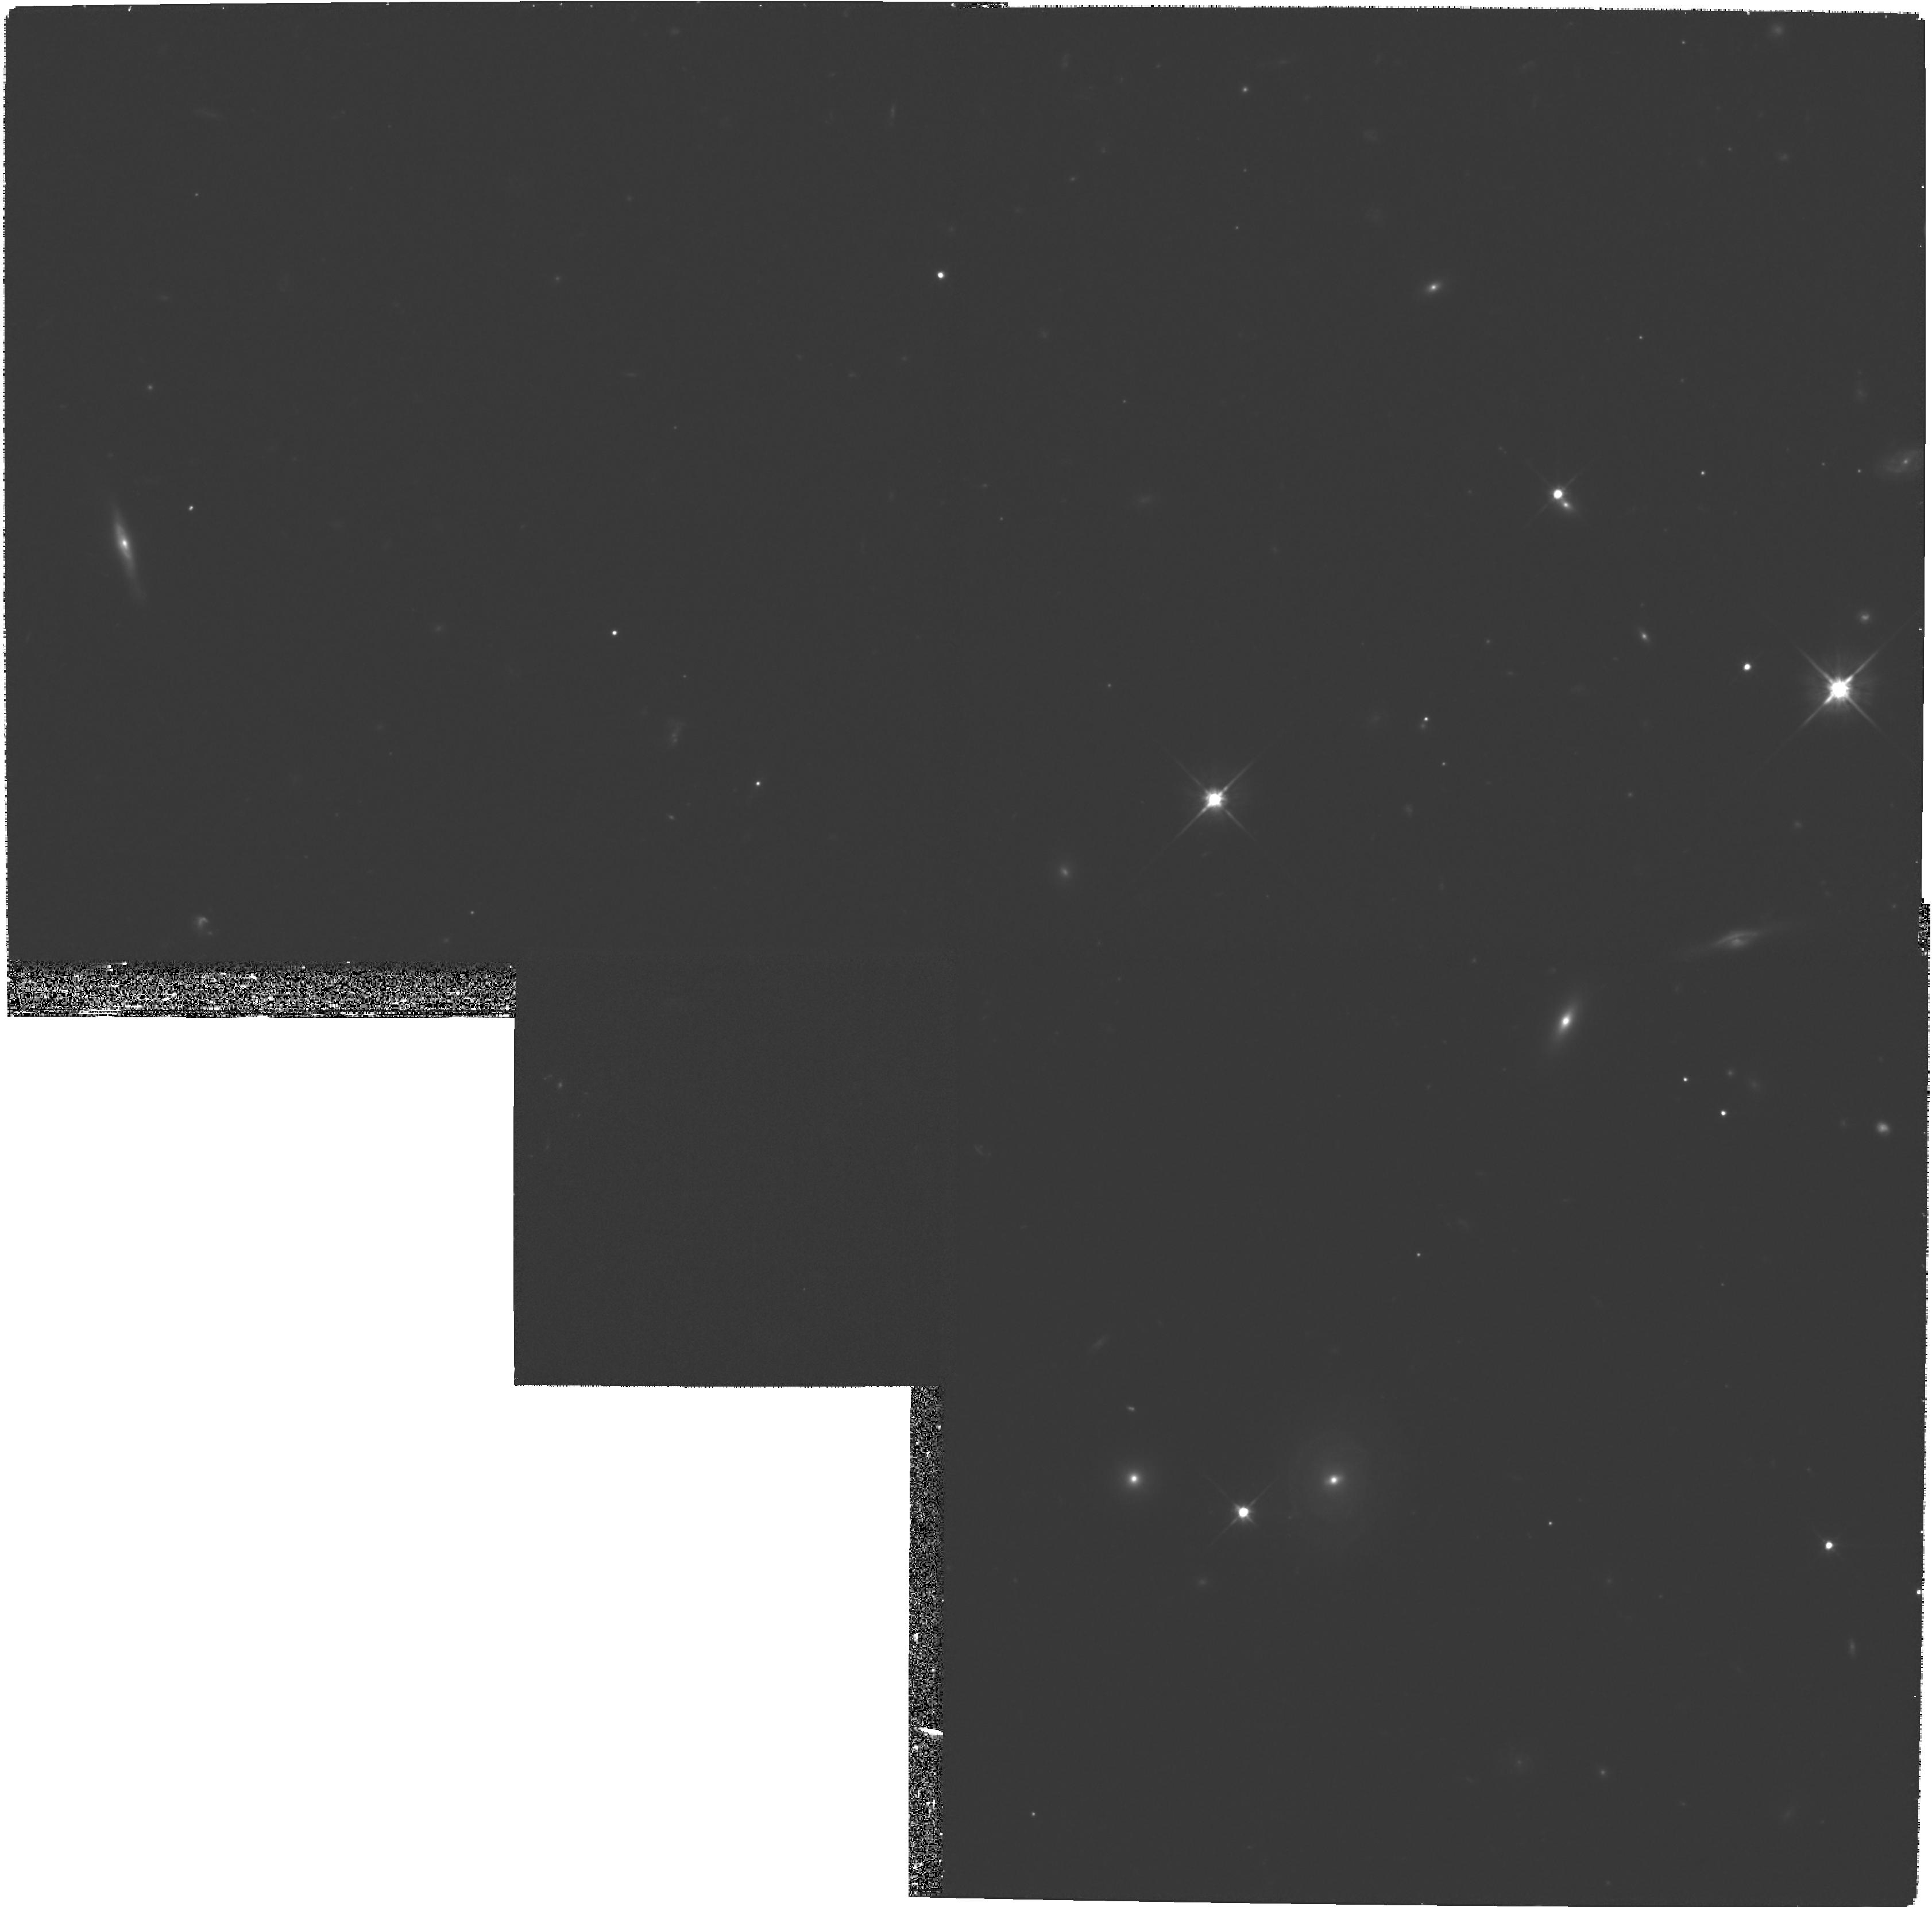
Target: OBJ-143823-033248-POS6. Instrument: WFPC2/PC. Filter: F702W. Exposure: 1.3 h. Observation ID: hst_9132_06_wfpc2_pc_f702w_u6cf06

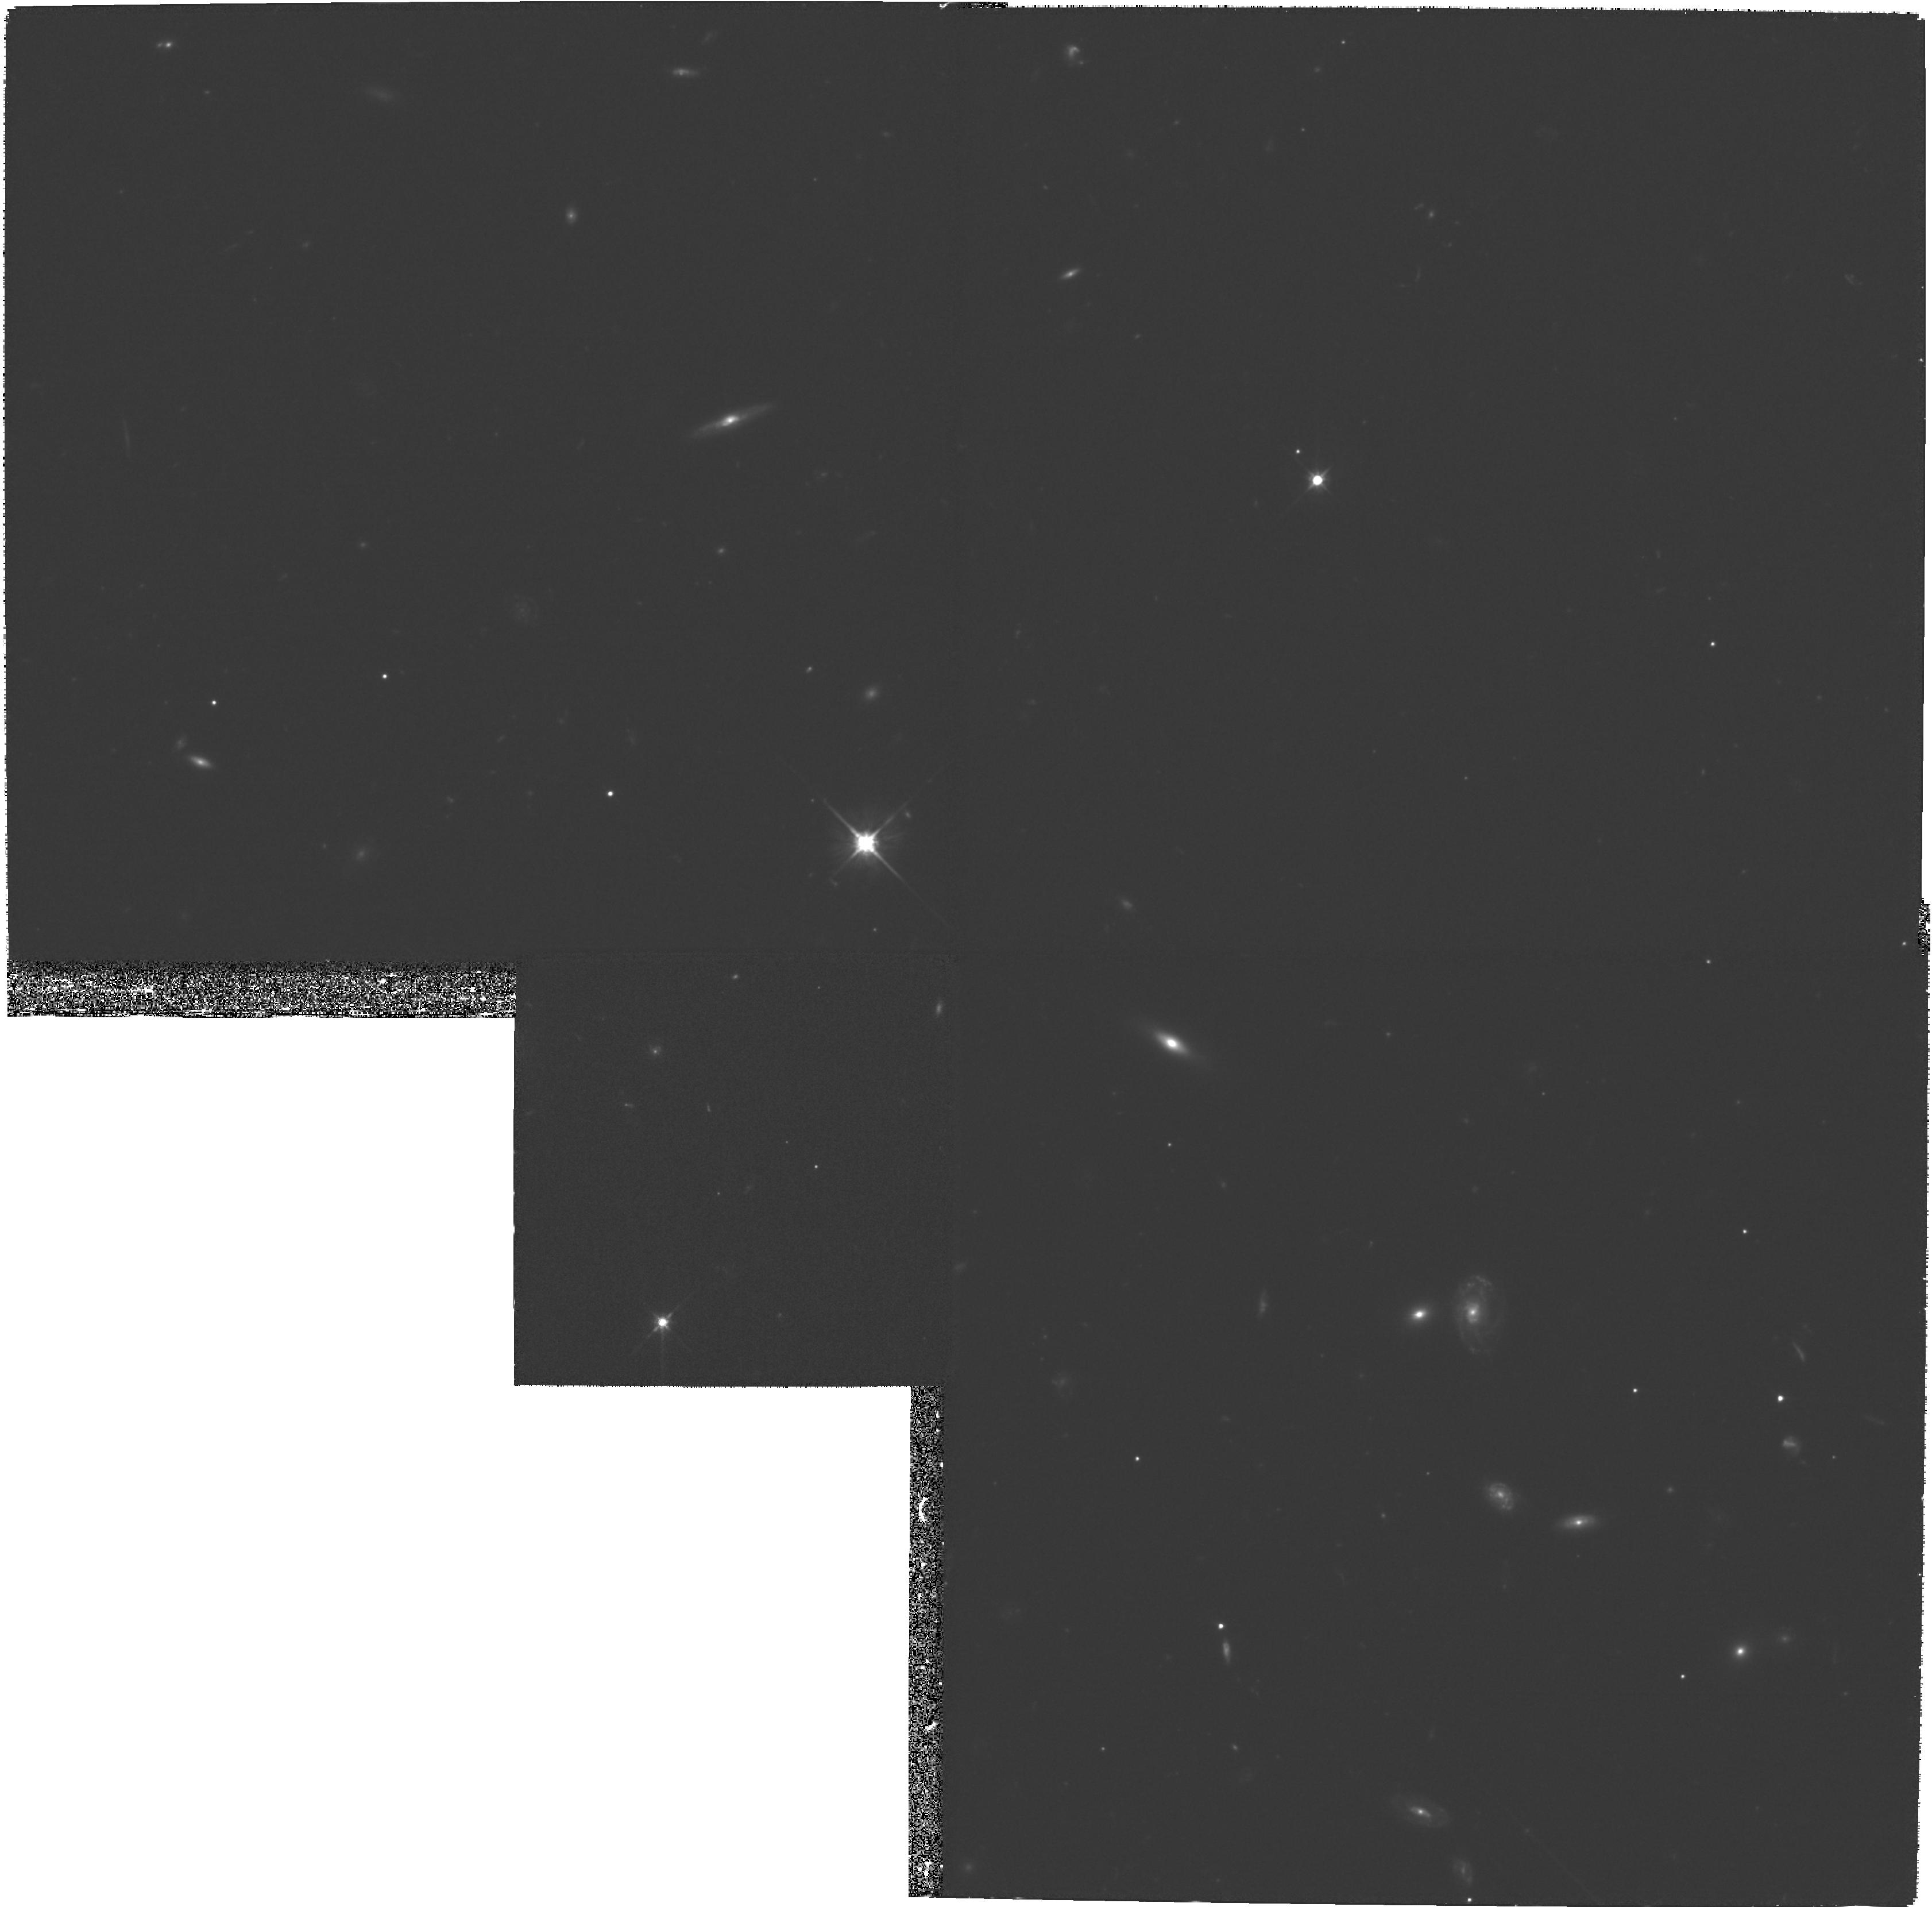
Target: OBJ-143823-033248-POS5. Instrument: WFPC2/PC. Filter: F702W. Exposure: 1.3 h. Observation ID: hst_9132_05_wfpc2_pc_f702w_u6cf05

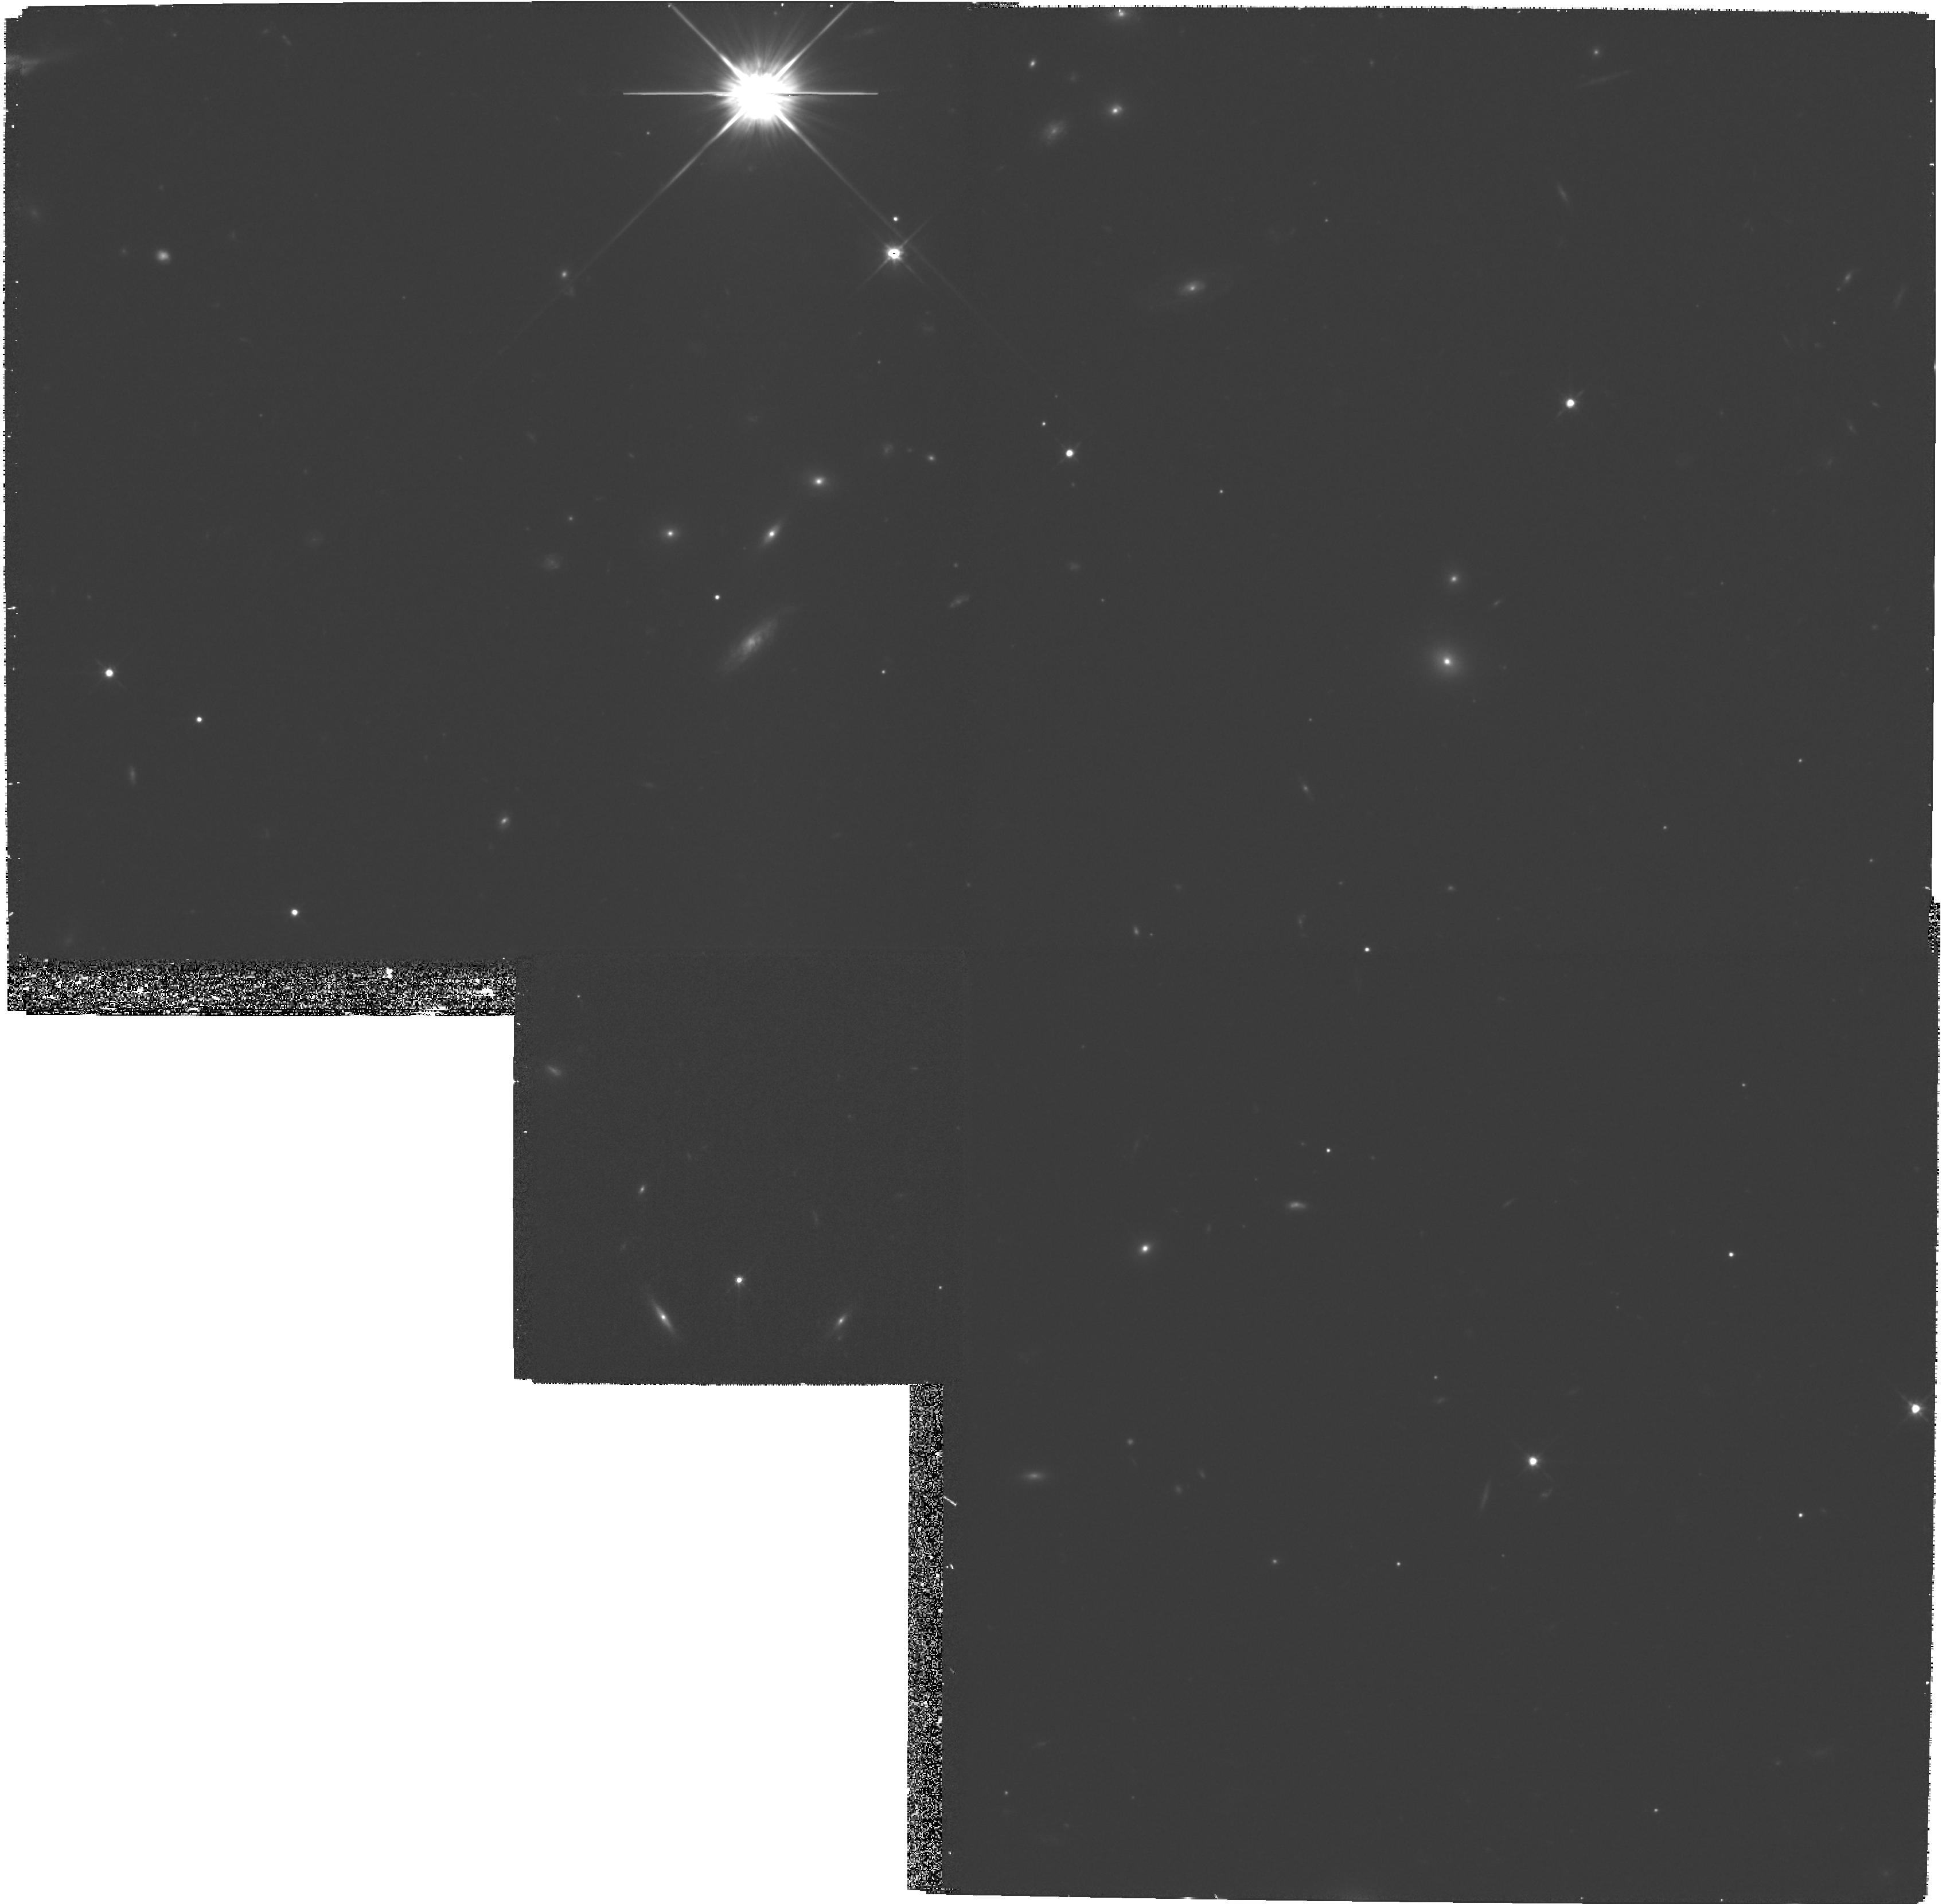
Target: OBJ-143823-033248-POS1. Instrument: WFPC2/PC. Filter: F702W. Exposure: 1.3 h. Observation ID: hst_9132_01_wfpc2_pc_f702w_u6cf01

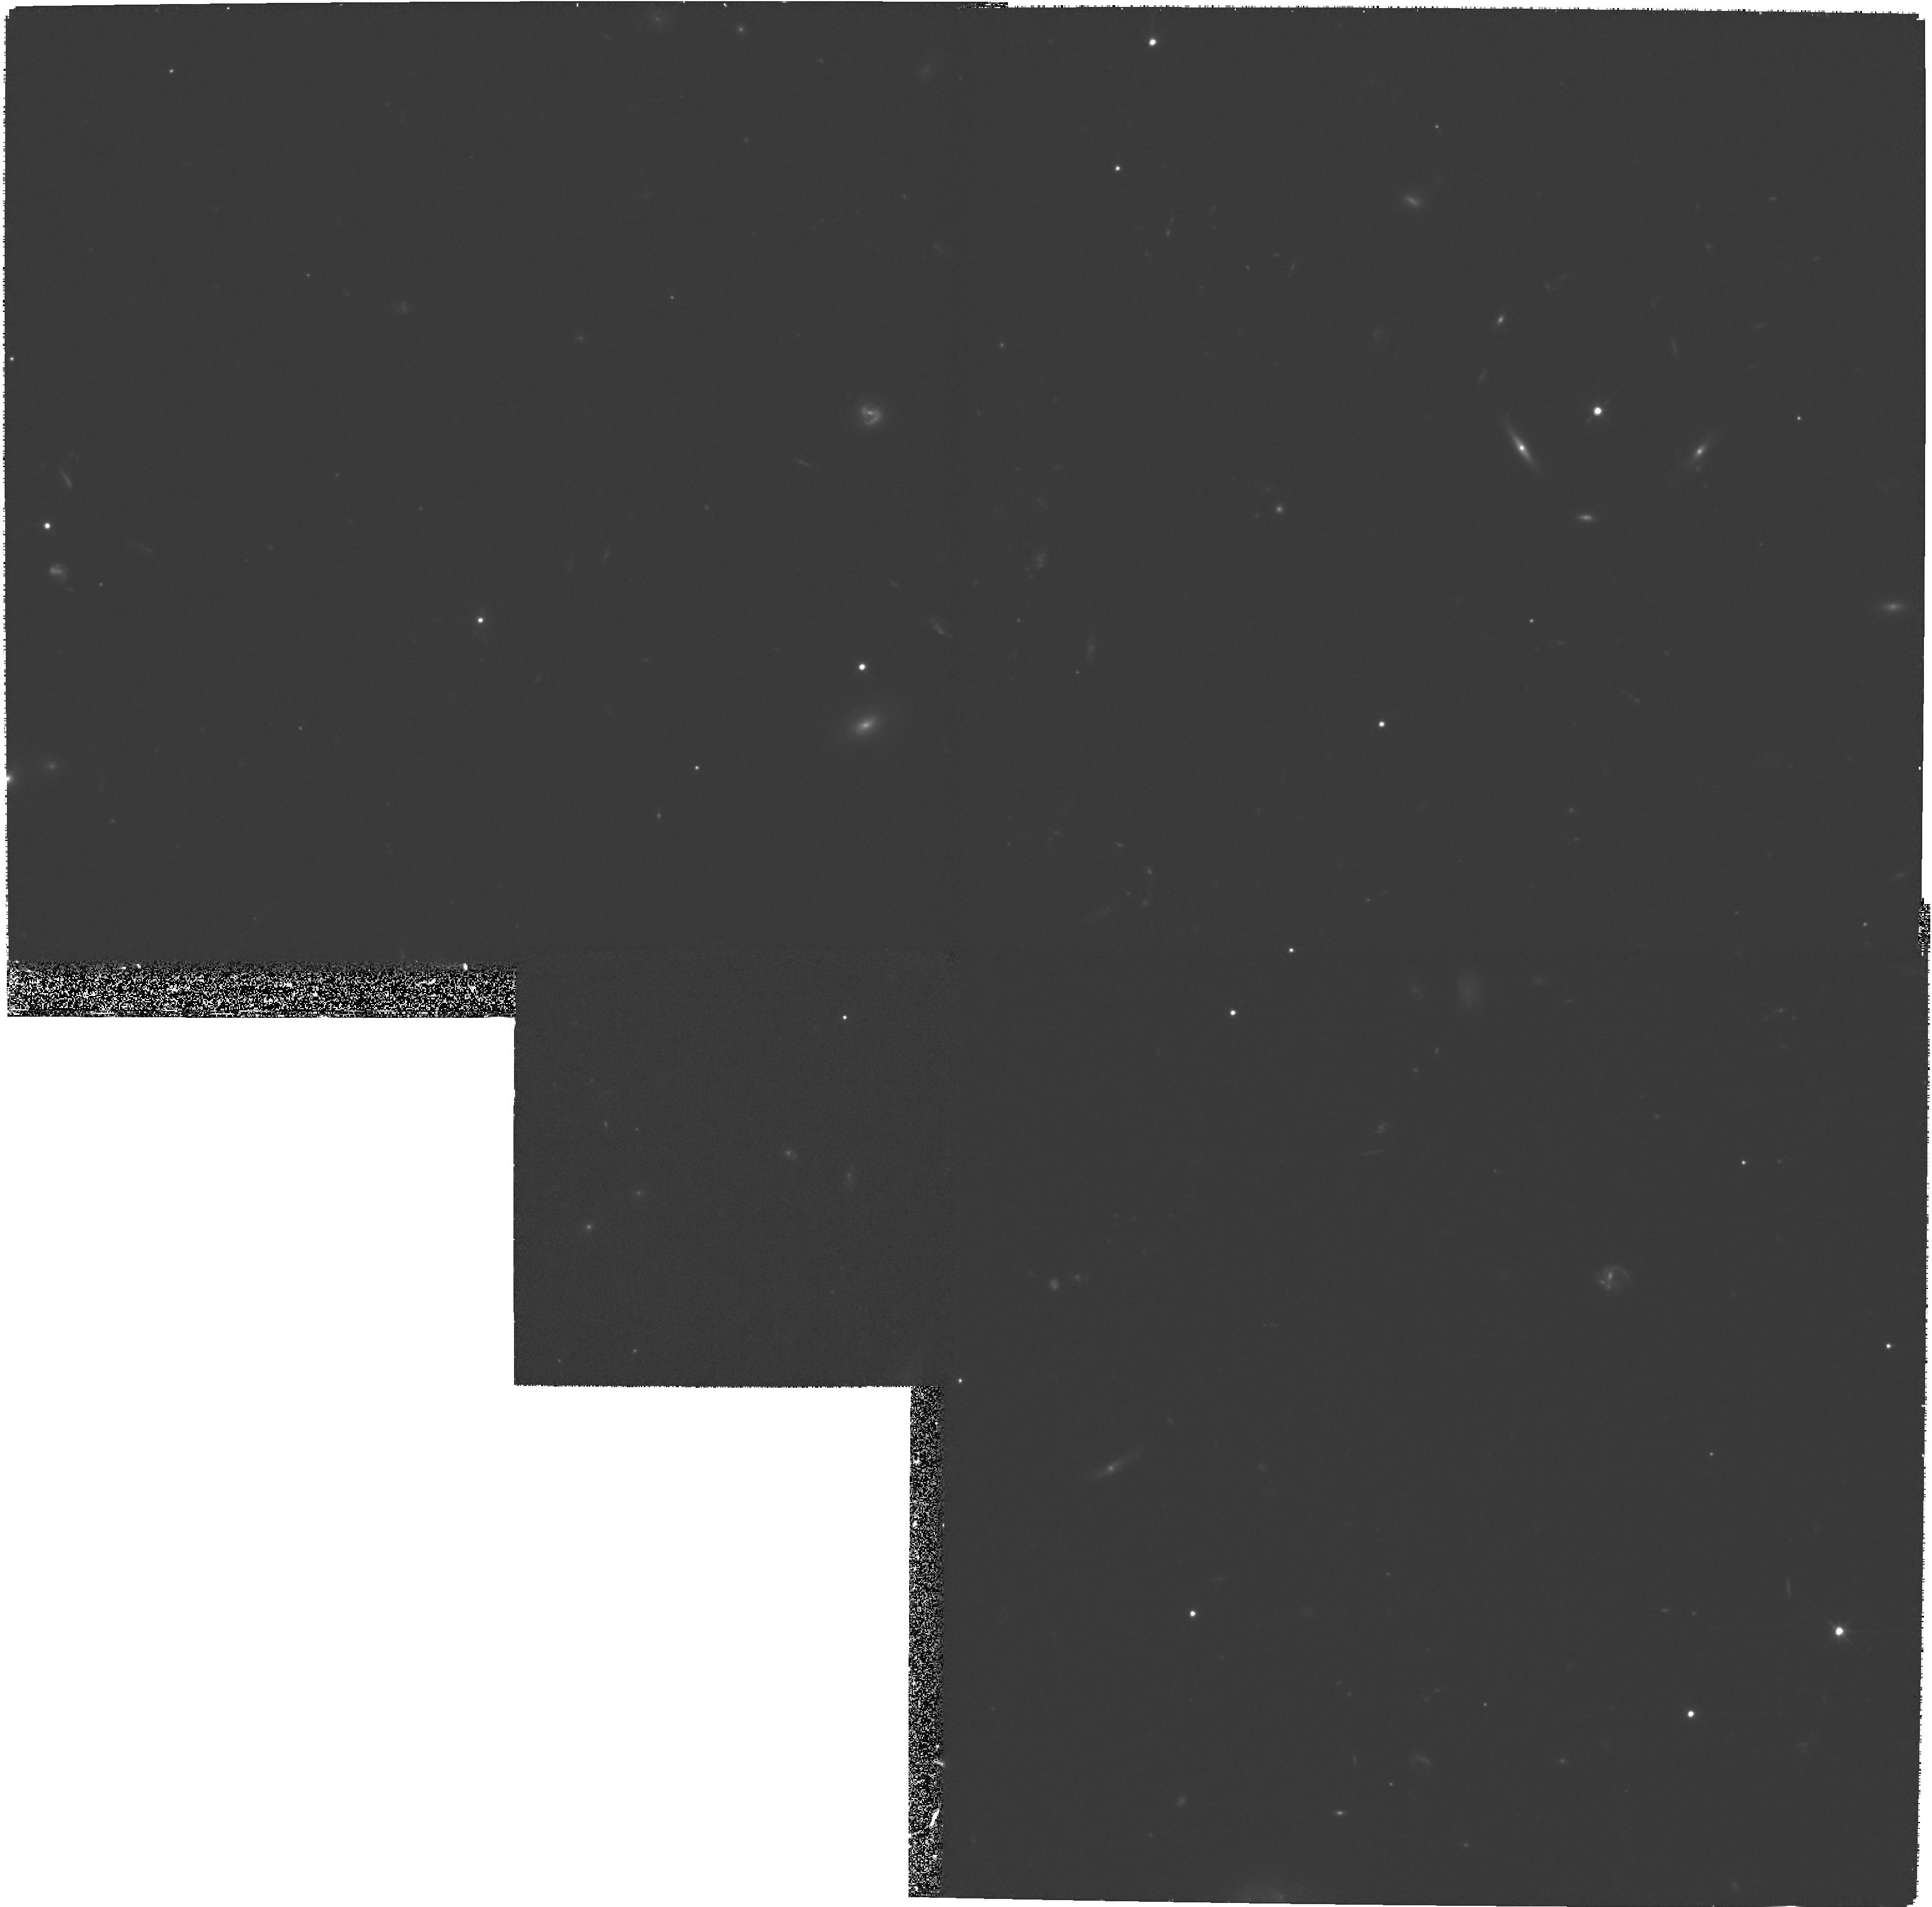
Target: OBJ-143823-033248-POS2. Instrument: WFPC2/PC. Filter: F702W. Exposure: 1.3 h. Observation ID: hst_9132_02_wfpc2_pc_f702w_u6cf02

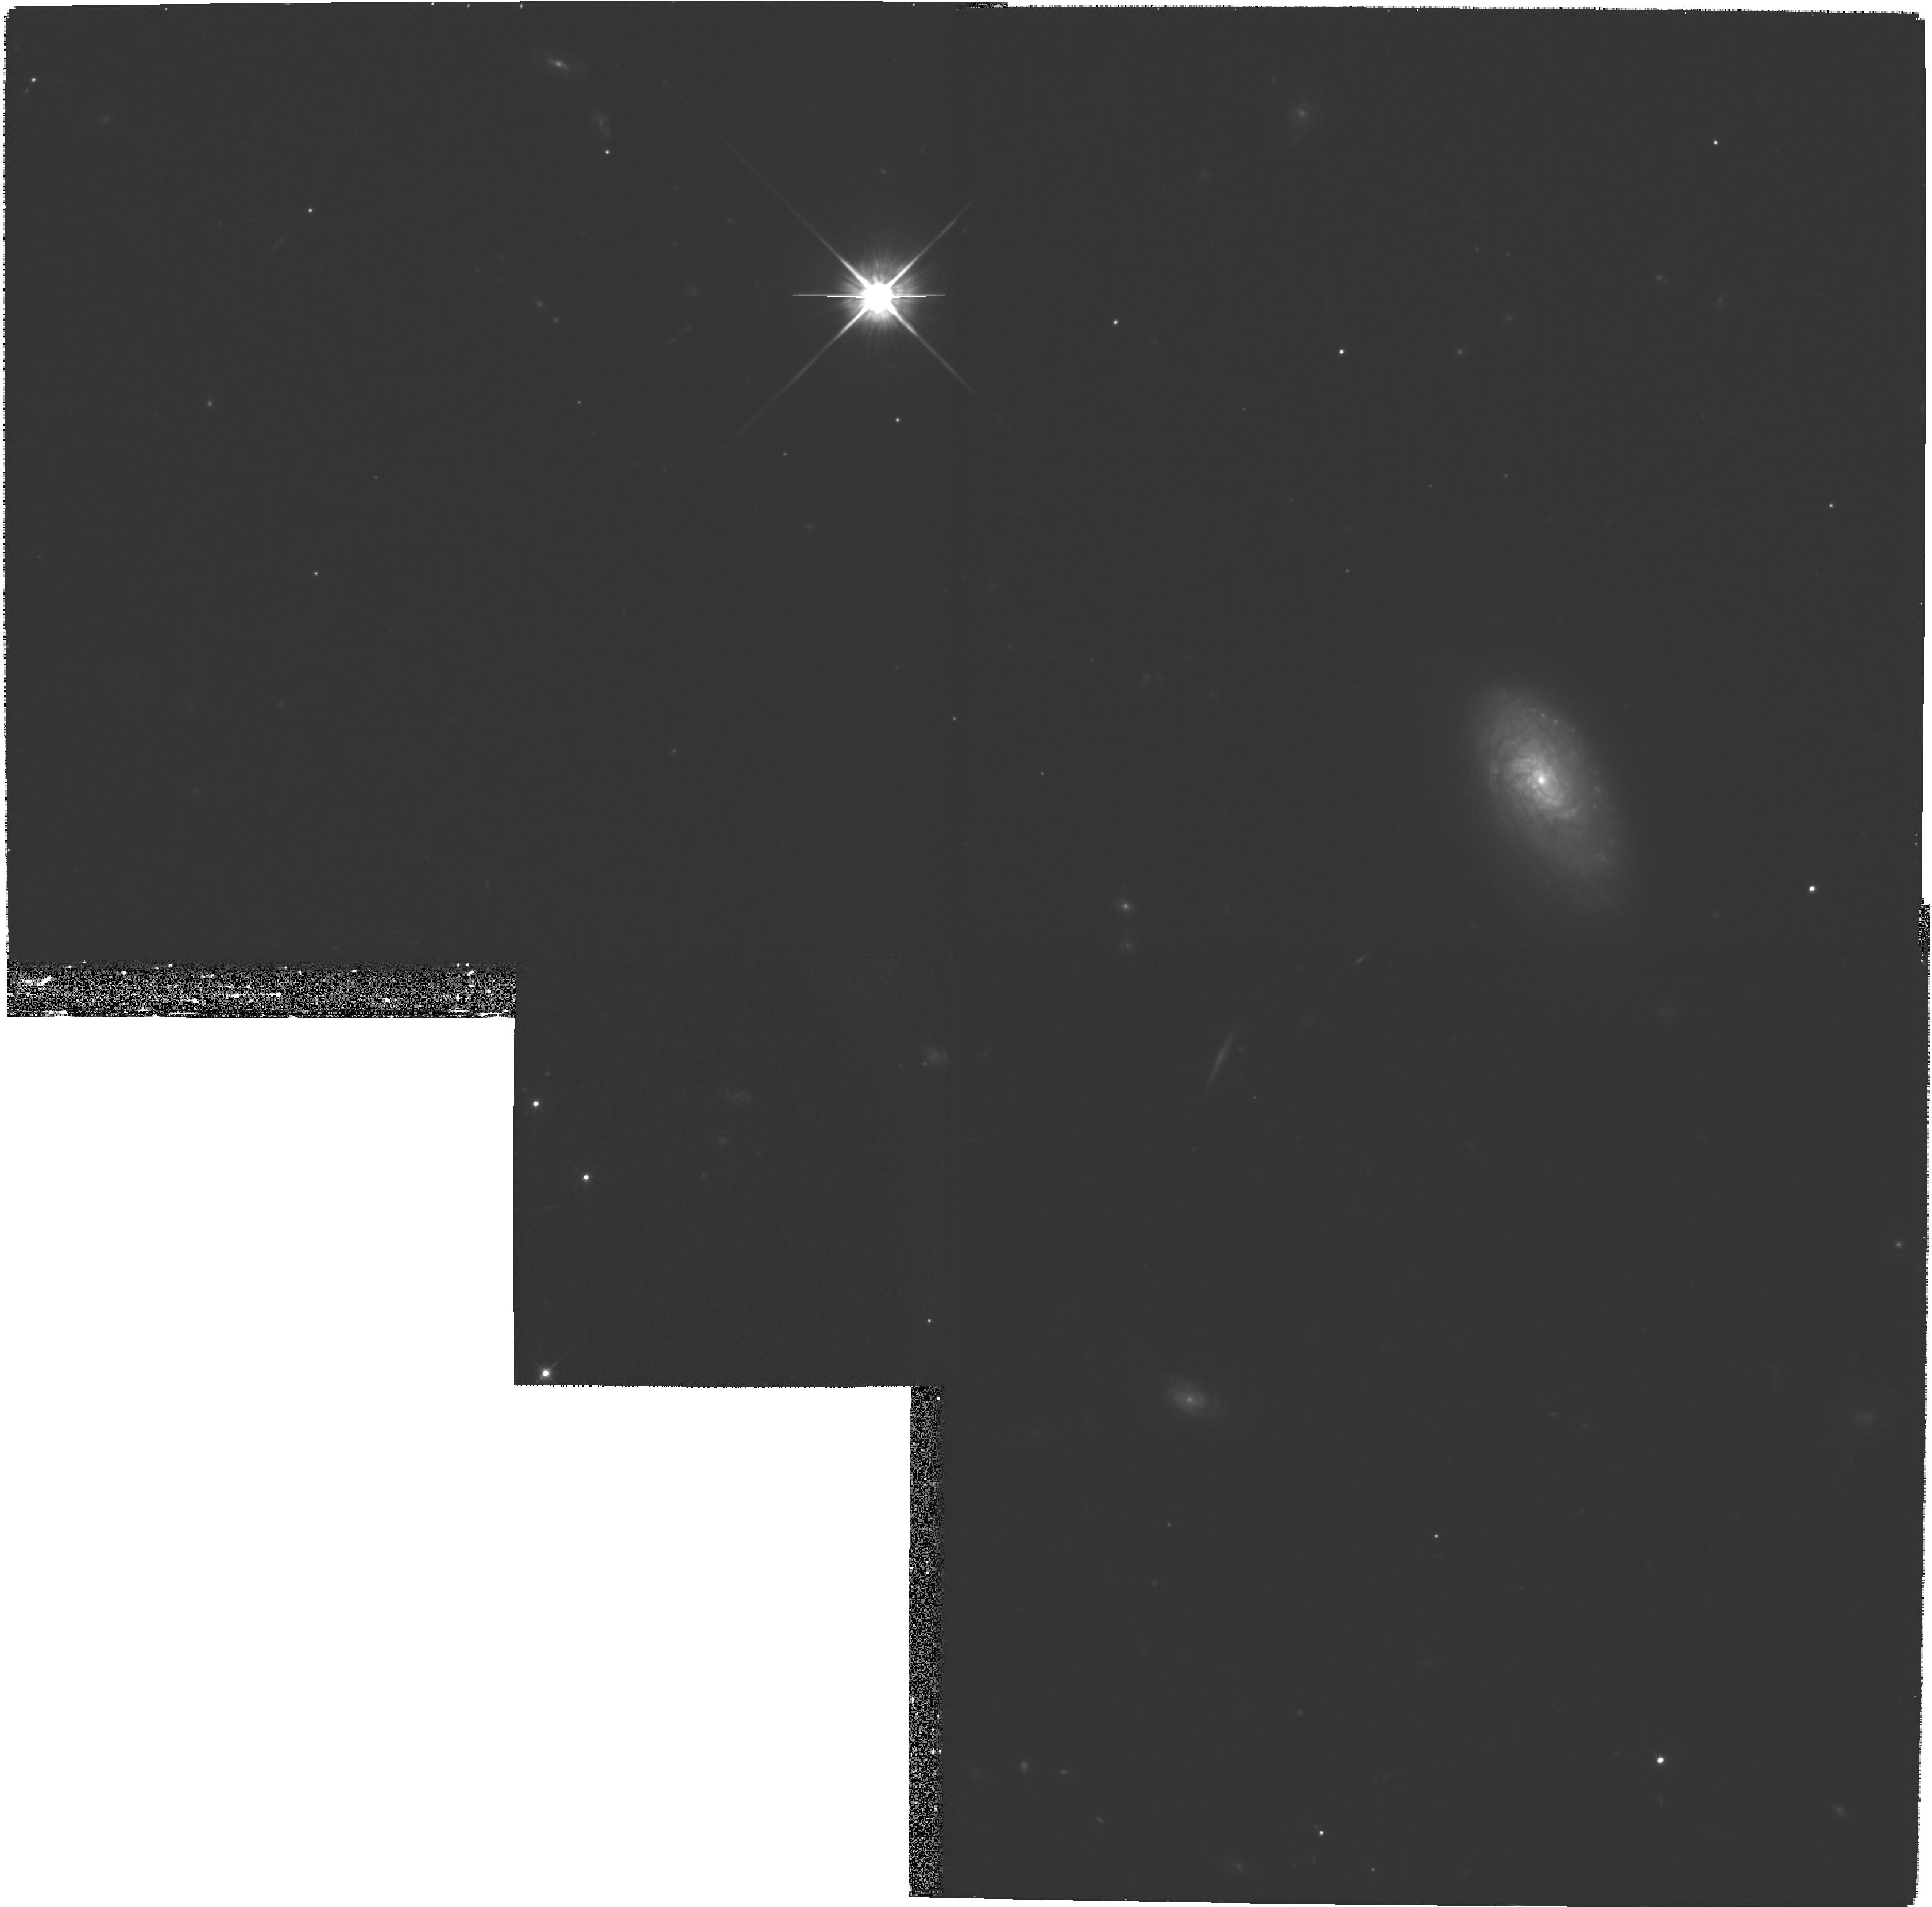
Target: OBJ-143823-033248-POS3. Instrument: WFPC2/PC. Filter: F702W. Exposure: 1.3 h. Observation ID: hst_9132_03_wfpc2_pc_f702w_u6cf03

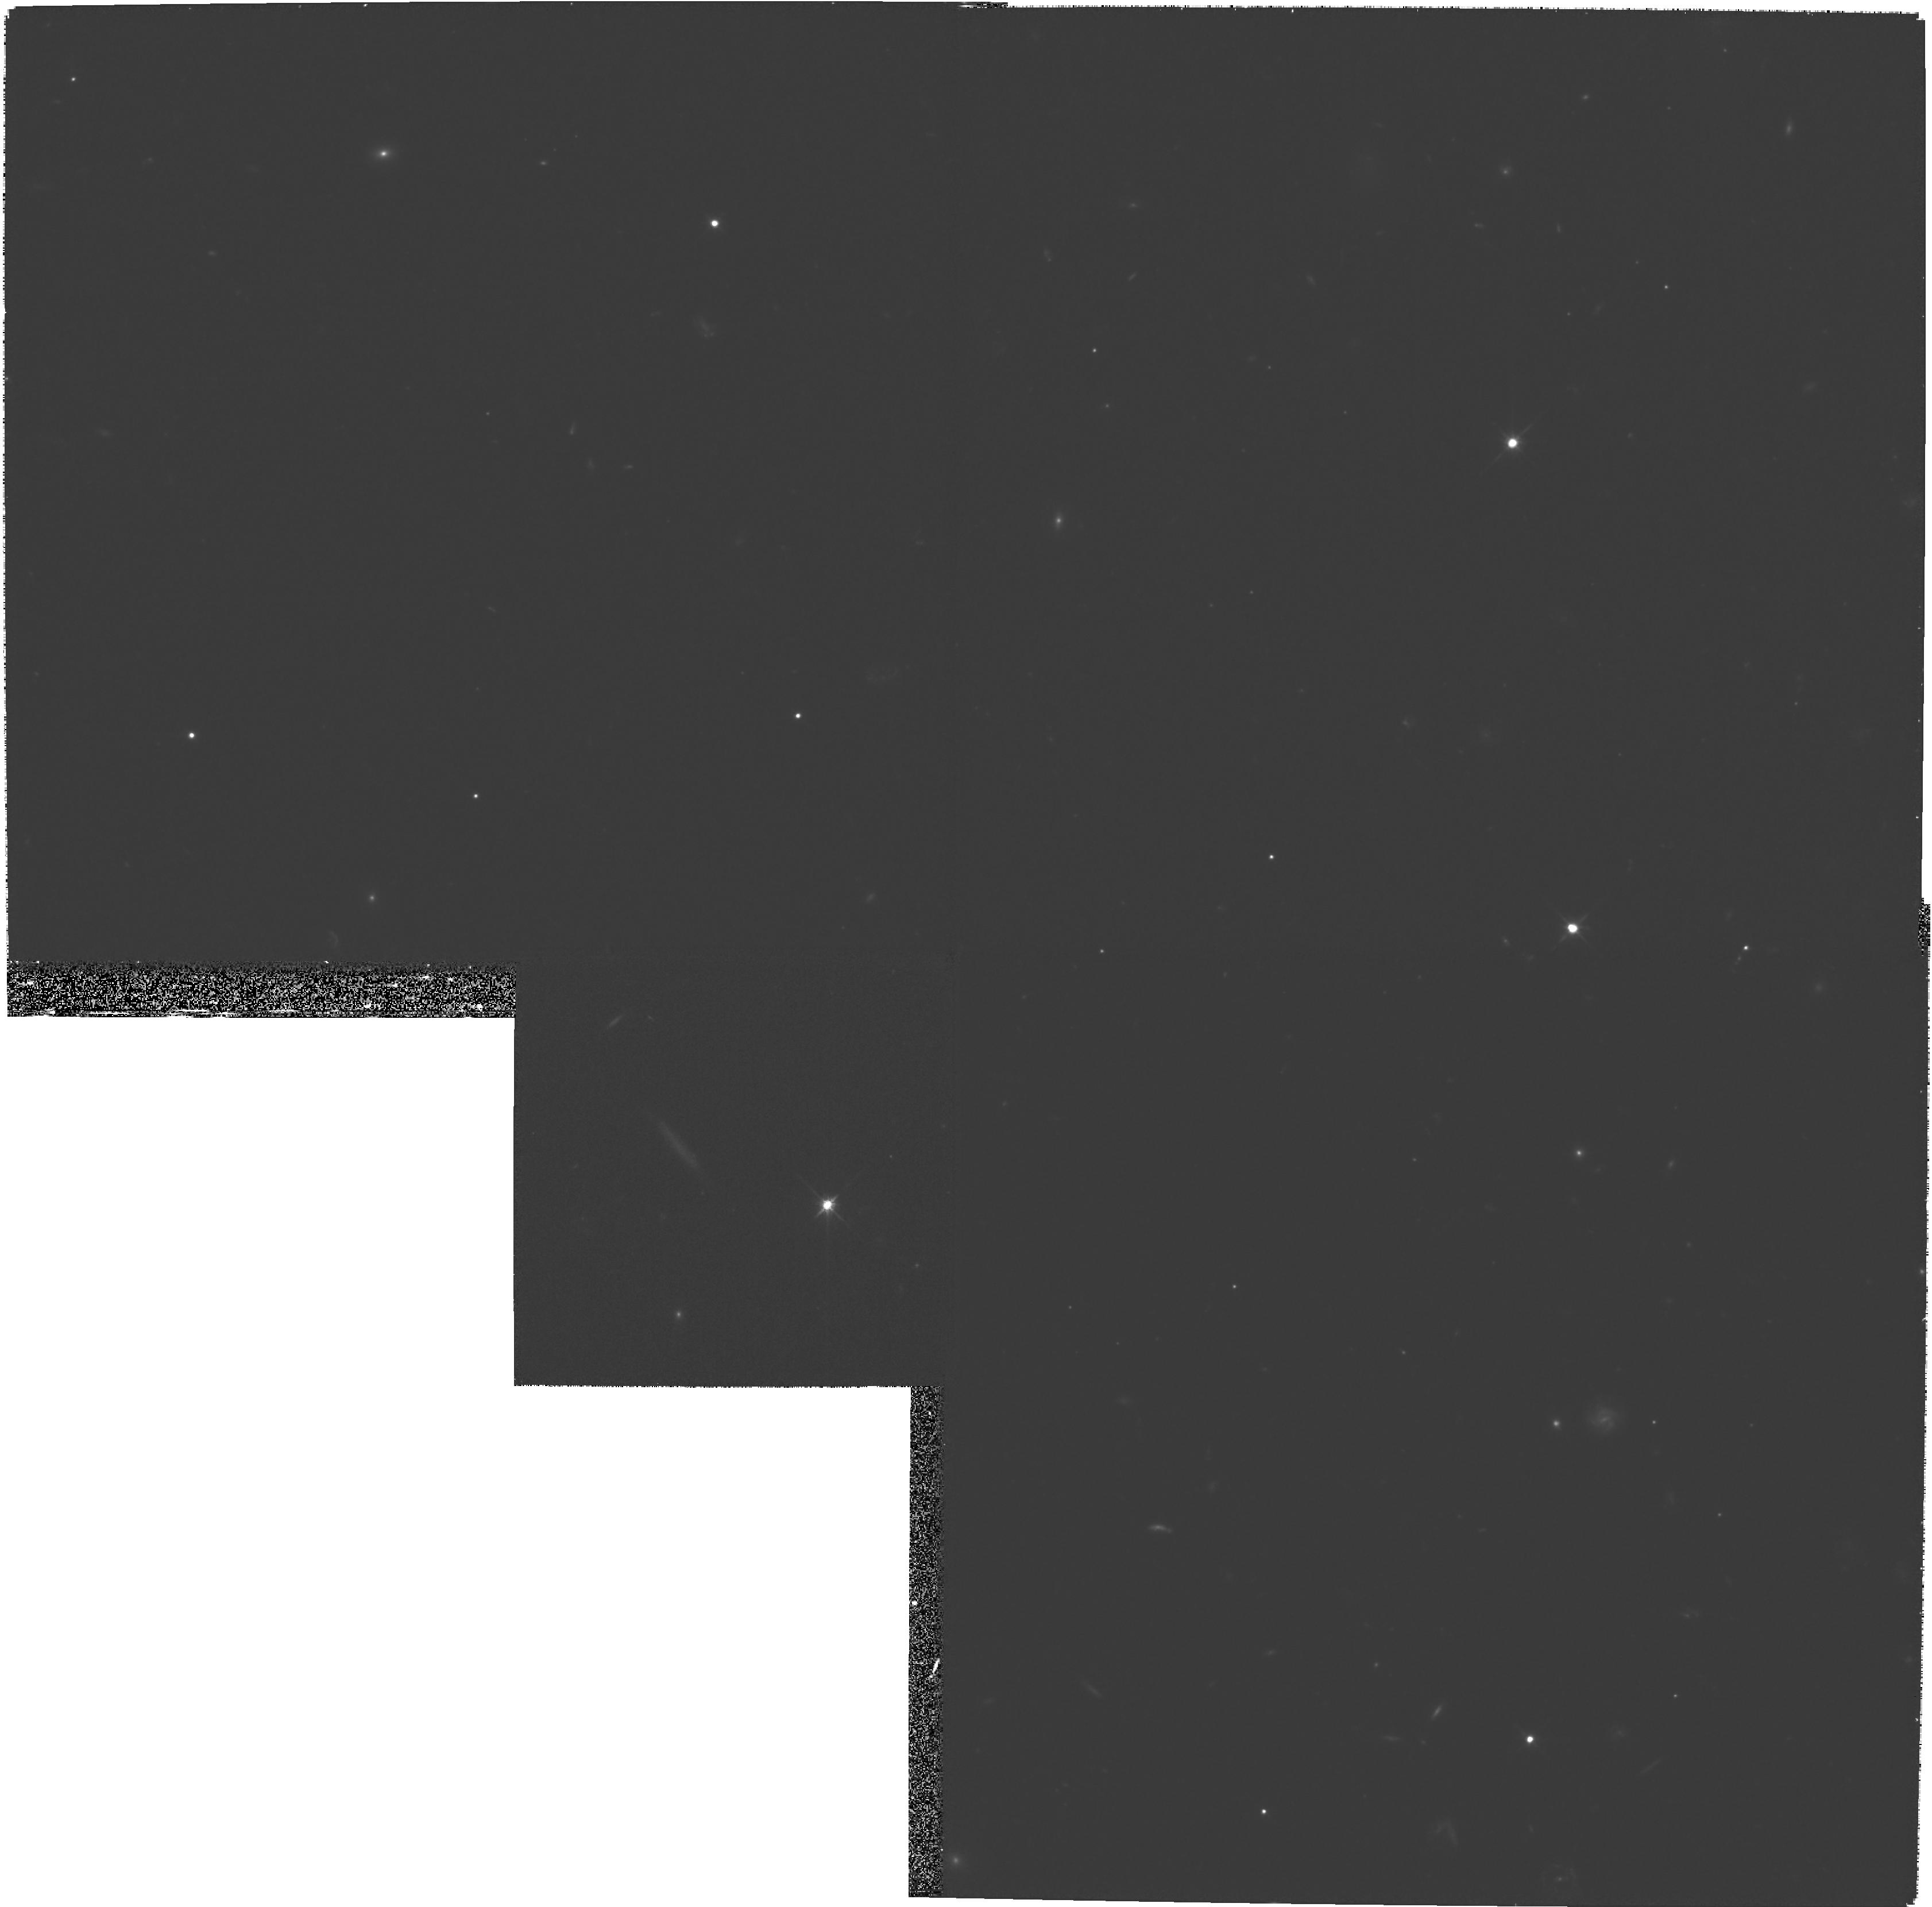
Target: OBJ-143823-033248-POS4. Instrument: WFPC2/PC. Filter: F702W. Exposure: 1.3 h. Observation ID: hst_9132_04_wfpc2_pc_f702w_u6cf04

Resolving the Puzzling Dark Mass Concentration in Abell 1942 (PI: Erben, Thomas)

Exhaustive ground-based studies have not resolved the physical nature of the highly significant gravitational lensing signal observed by Erben et al in the field of the rich cluster Abell 1942 (z=0.22). Independent lensing analyses of two optical datasets reveal a striking mass concentration ~eq7 arcmin south of the cluster centre with no obvious visible source counterpart. Placed at the redshift of the cluster the implied mass would be M(0.5h^-1mboxMpc) >= 1* 10^14M_\odot. The absence of an obvious excess of faint sources in suitably deep infrared images makes it highly unlikely that such a strong lensing signal can be caused by a projected background cluster of galaxies. Accordingly we must take seriously the possibility of either the detection of a new type of extragalactic object or some hitherto undiscovered uncertainty in the weak lensing mass reconstruction techniques. The former is of obvious importance but so would be the latter given the increasingly important role lensing plays in constraining the mass power spectrum. A modest HST allocation will significantly improve the precision and localised position of this puzzling signal enabling the first detailed examination of both possibilities.